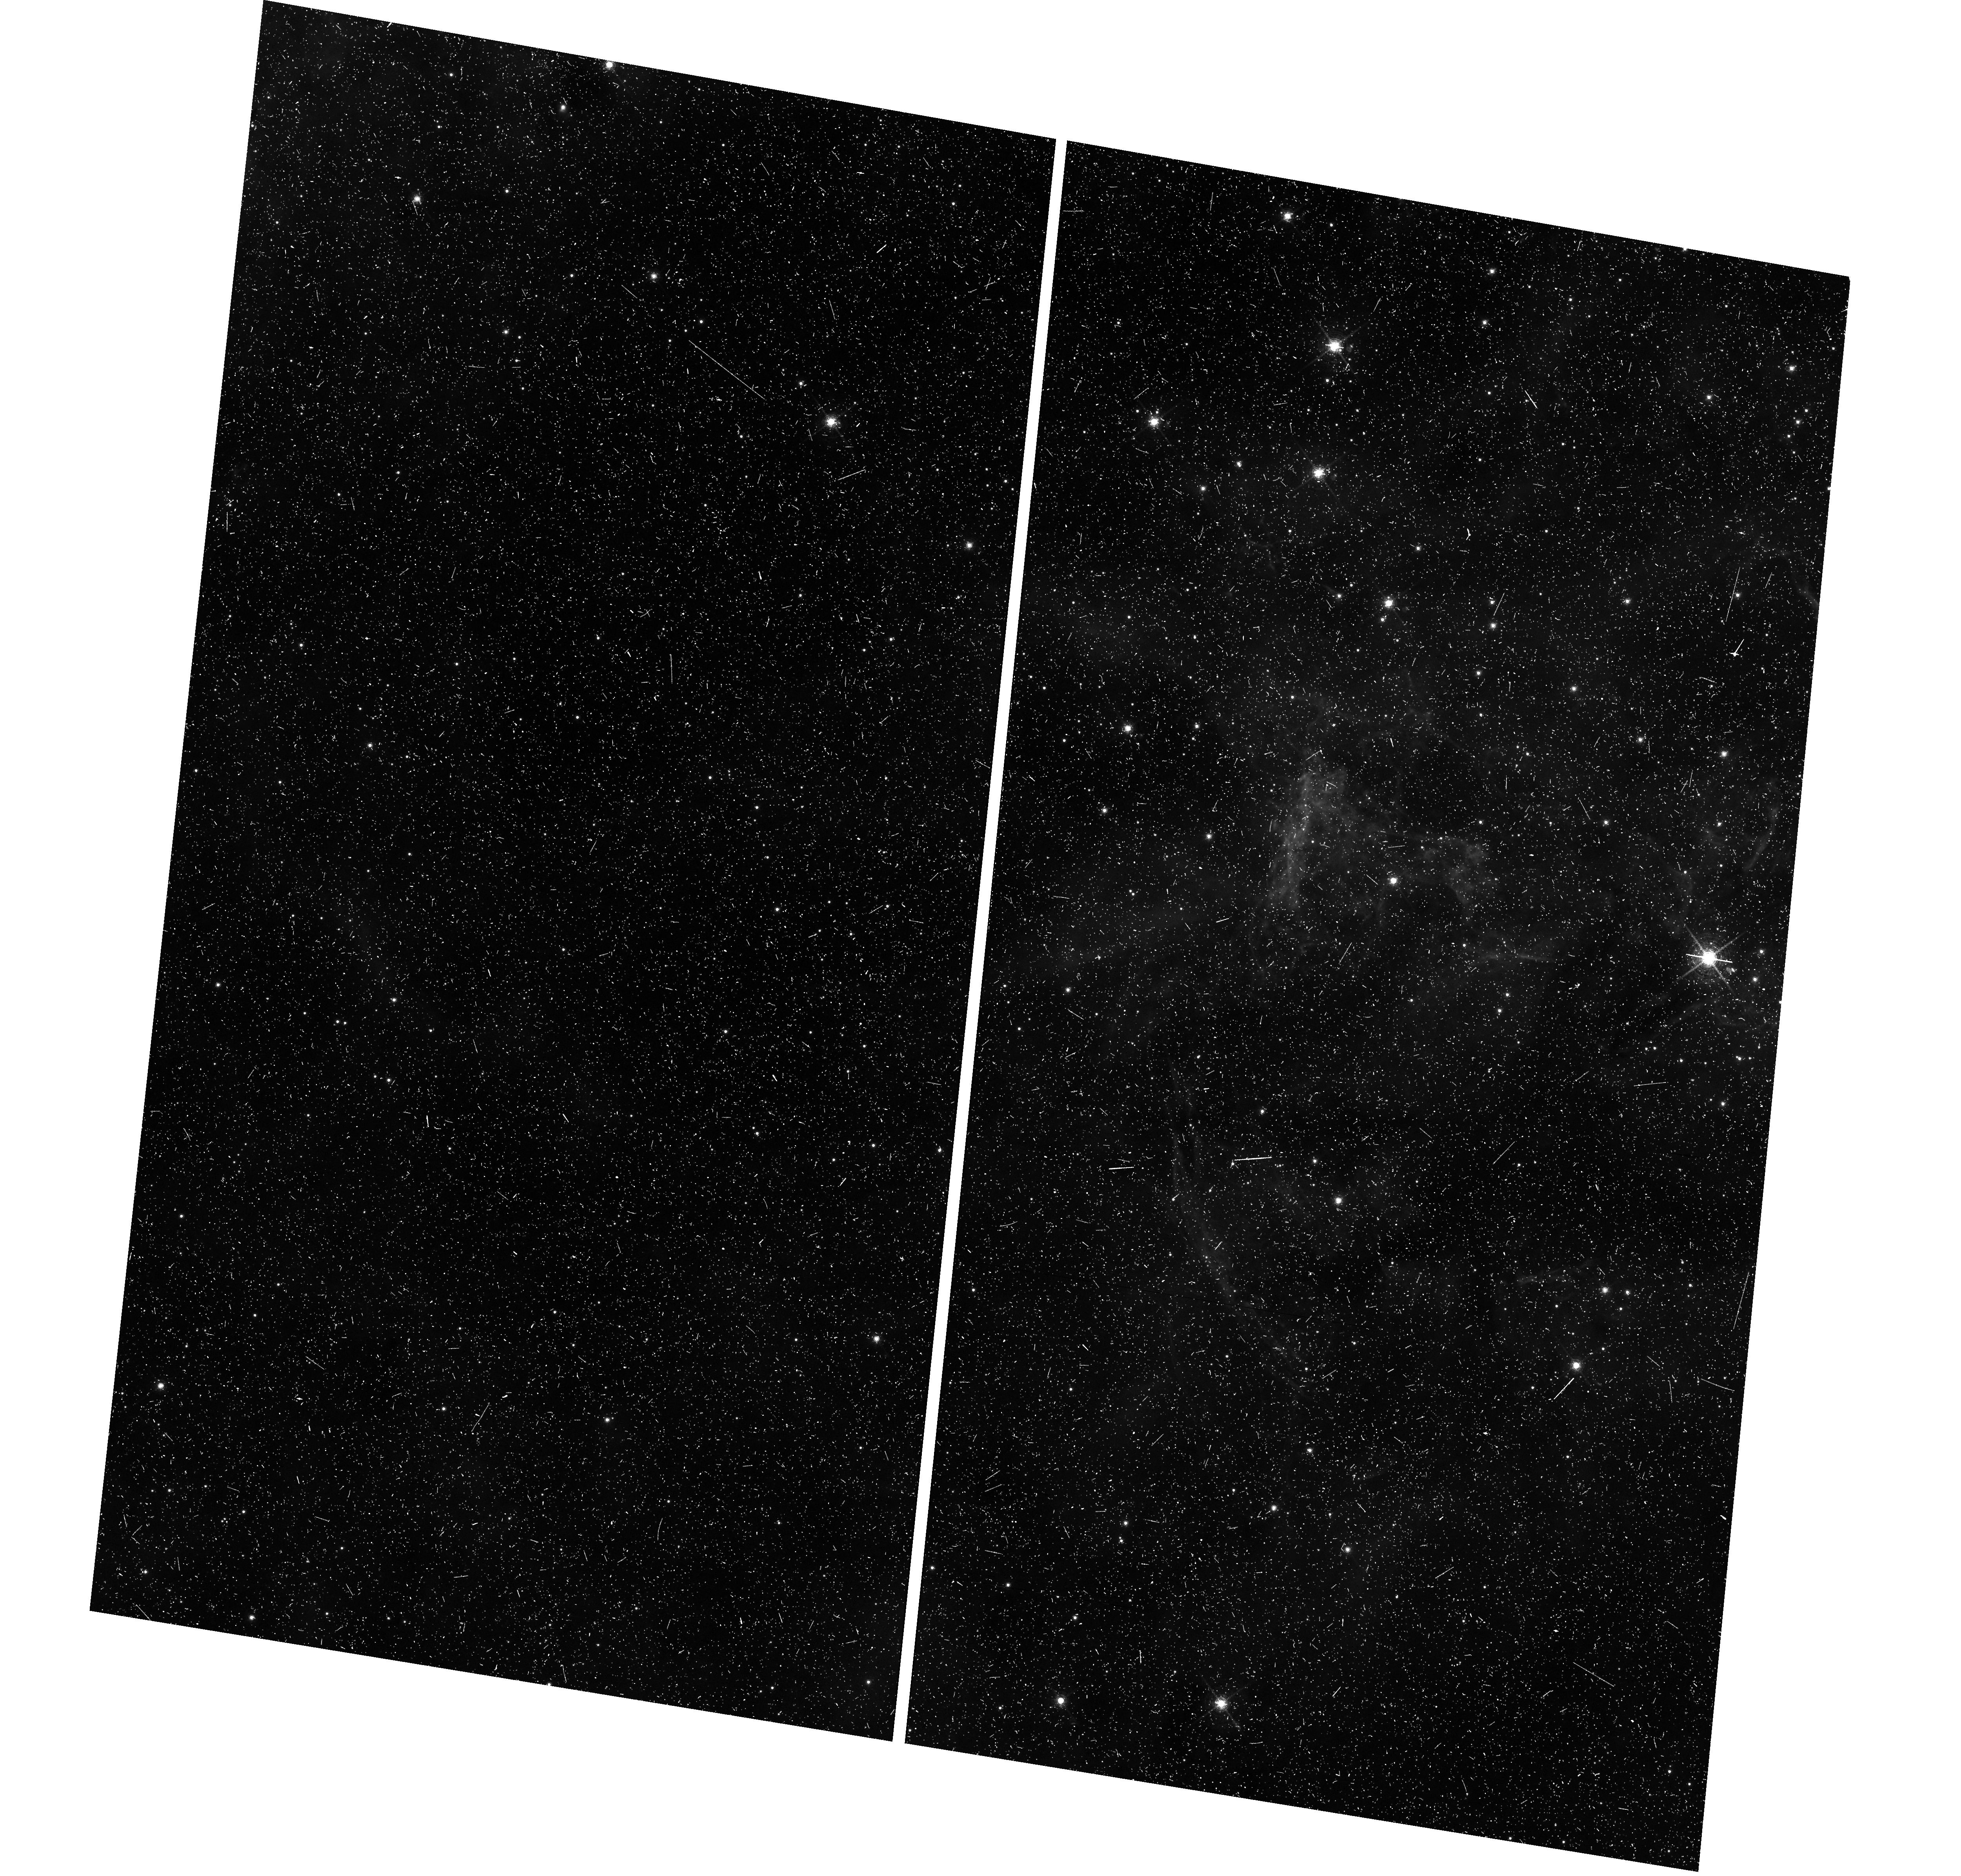
Target: field at RA 84.483°, Dec -69.176°
Instrument: WFC3/UVIS
Filter: F665N
Exposure: 26 min
Observation ID: hst_16359_13_wfc3_uvis_f665n_iehc13

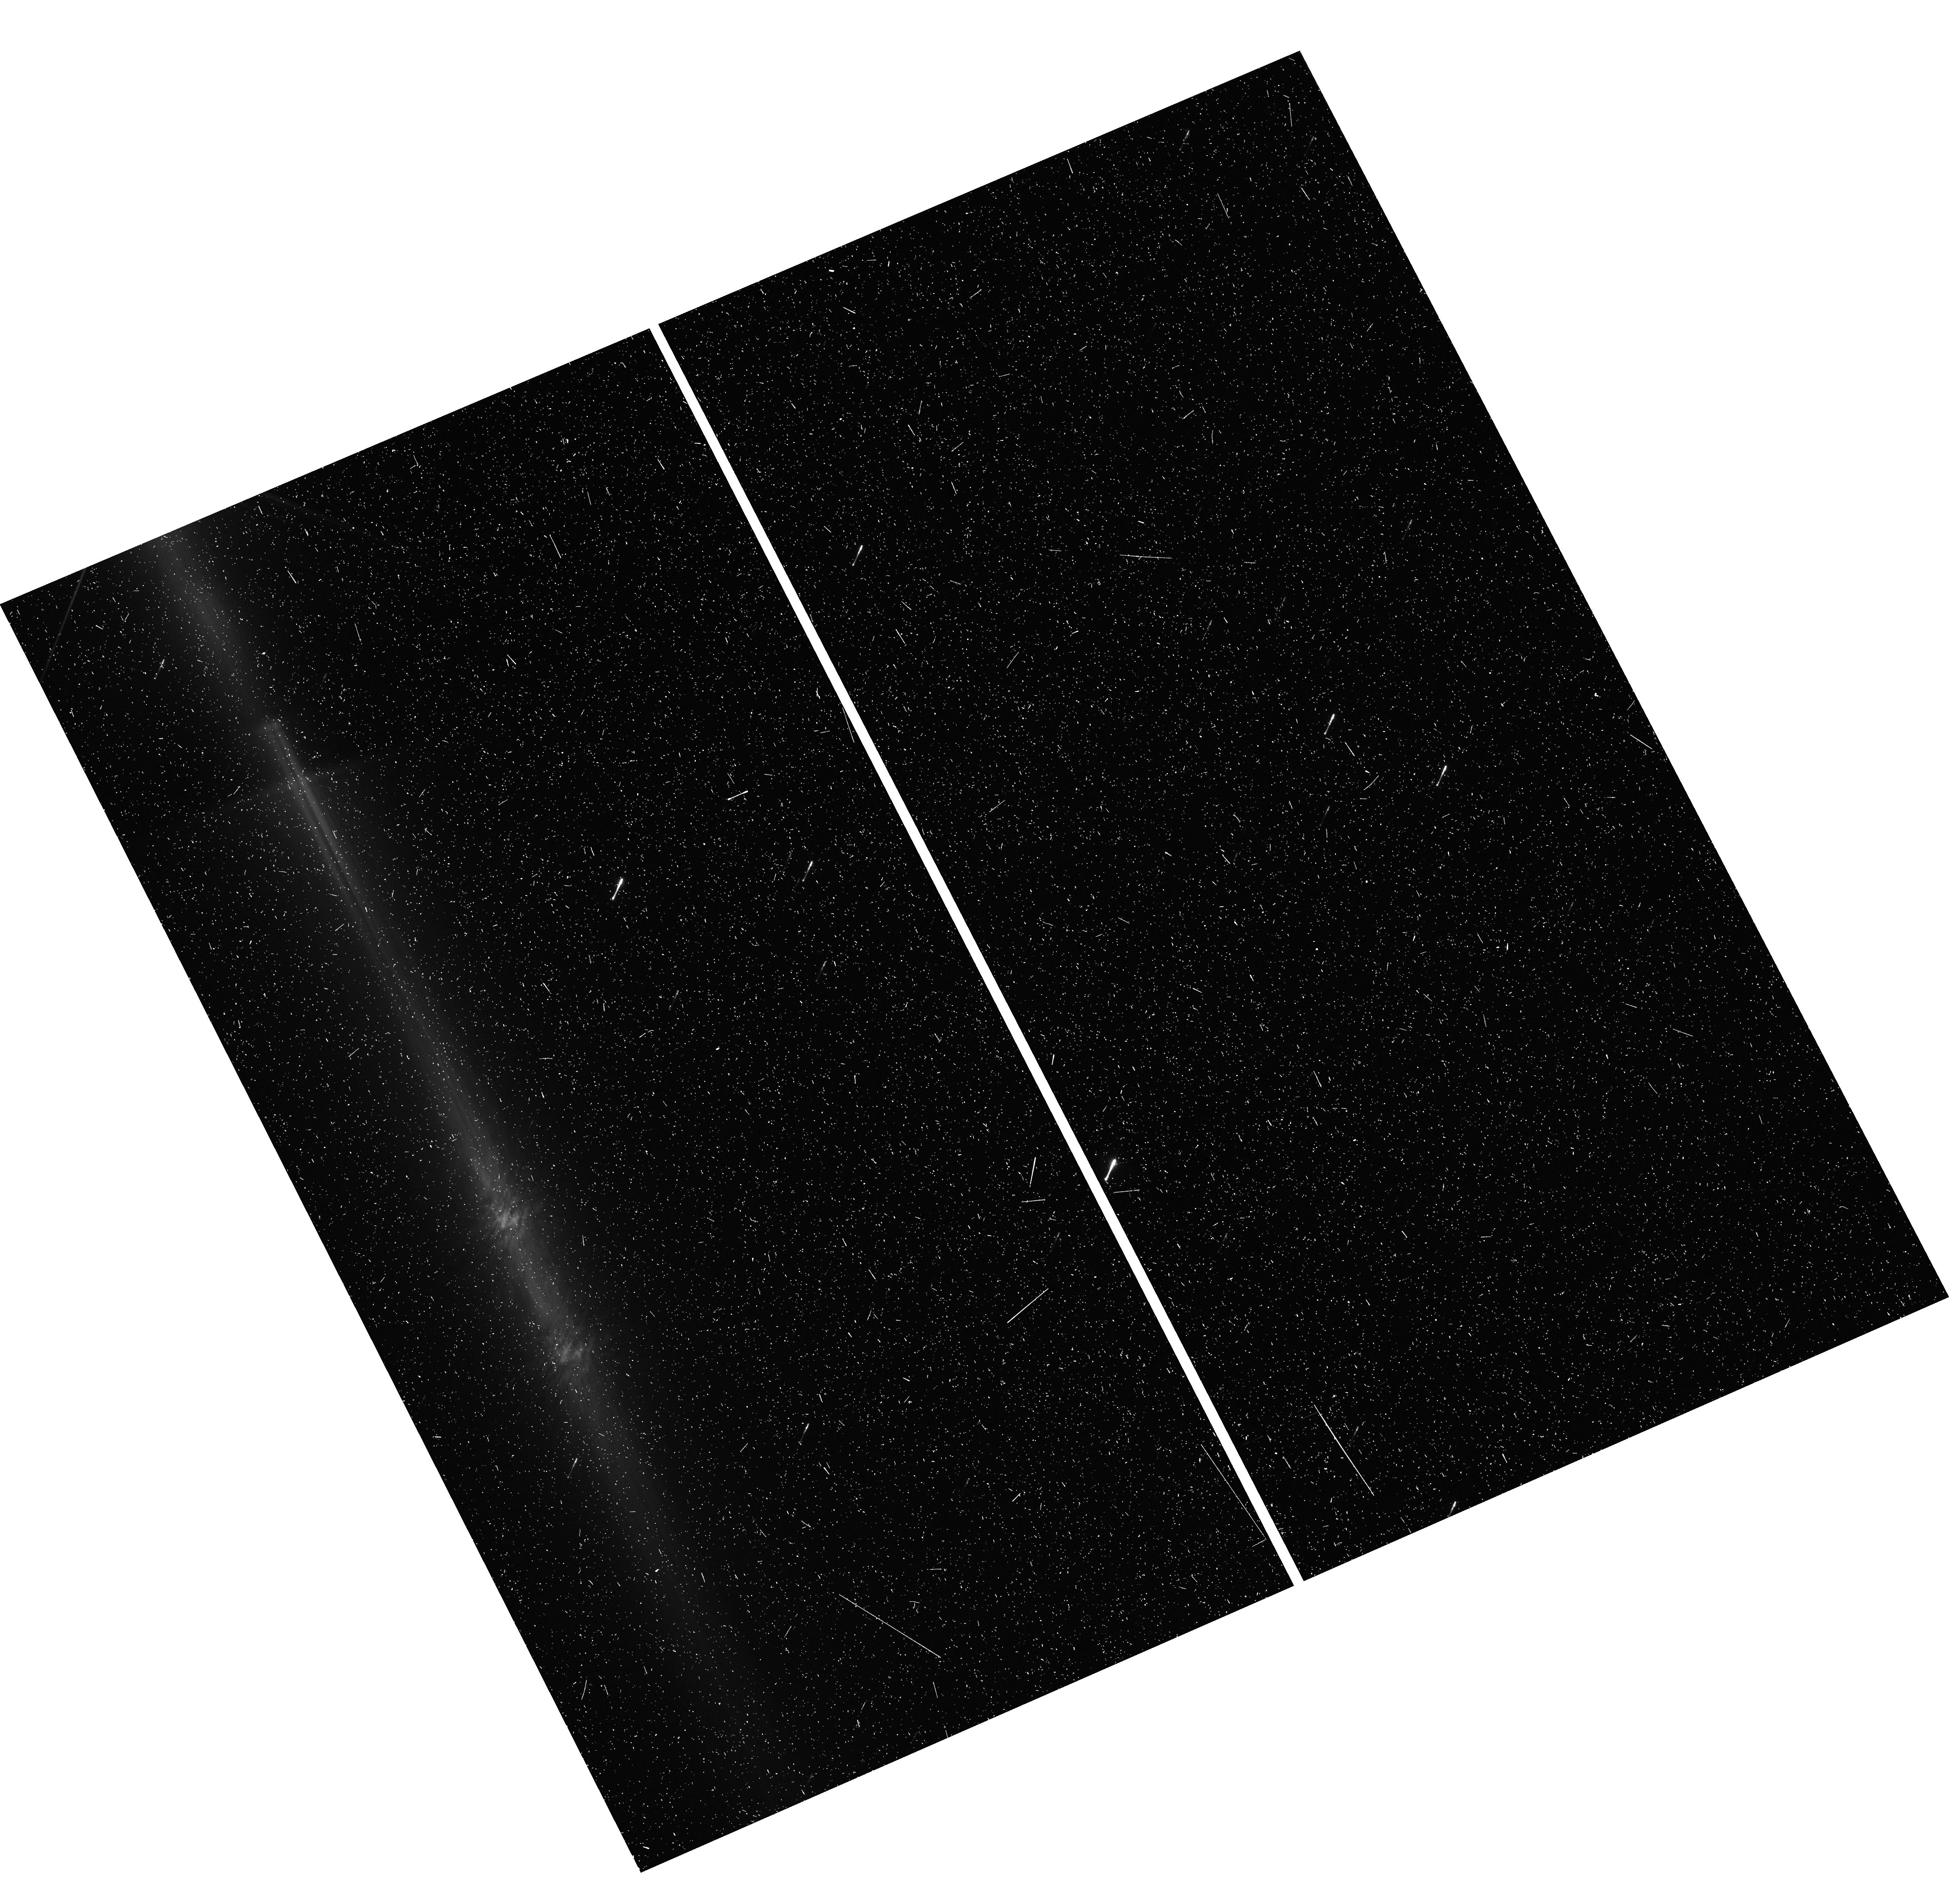
Target: field at RA 307.753°, Dec 39.973°
Instrument: WFC3/UVIS
Filter: F625W
Exposure: 10 min
Observation ID: hst_16359_87_wfc3_uvis_f625w_iehc87

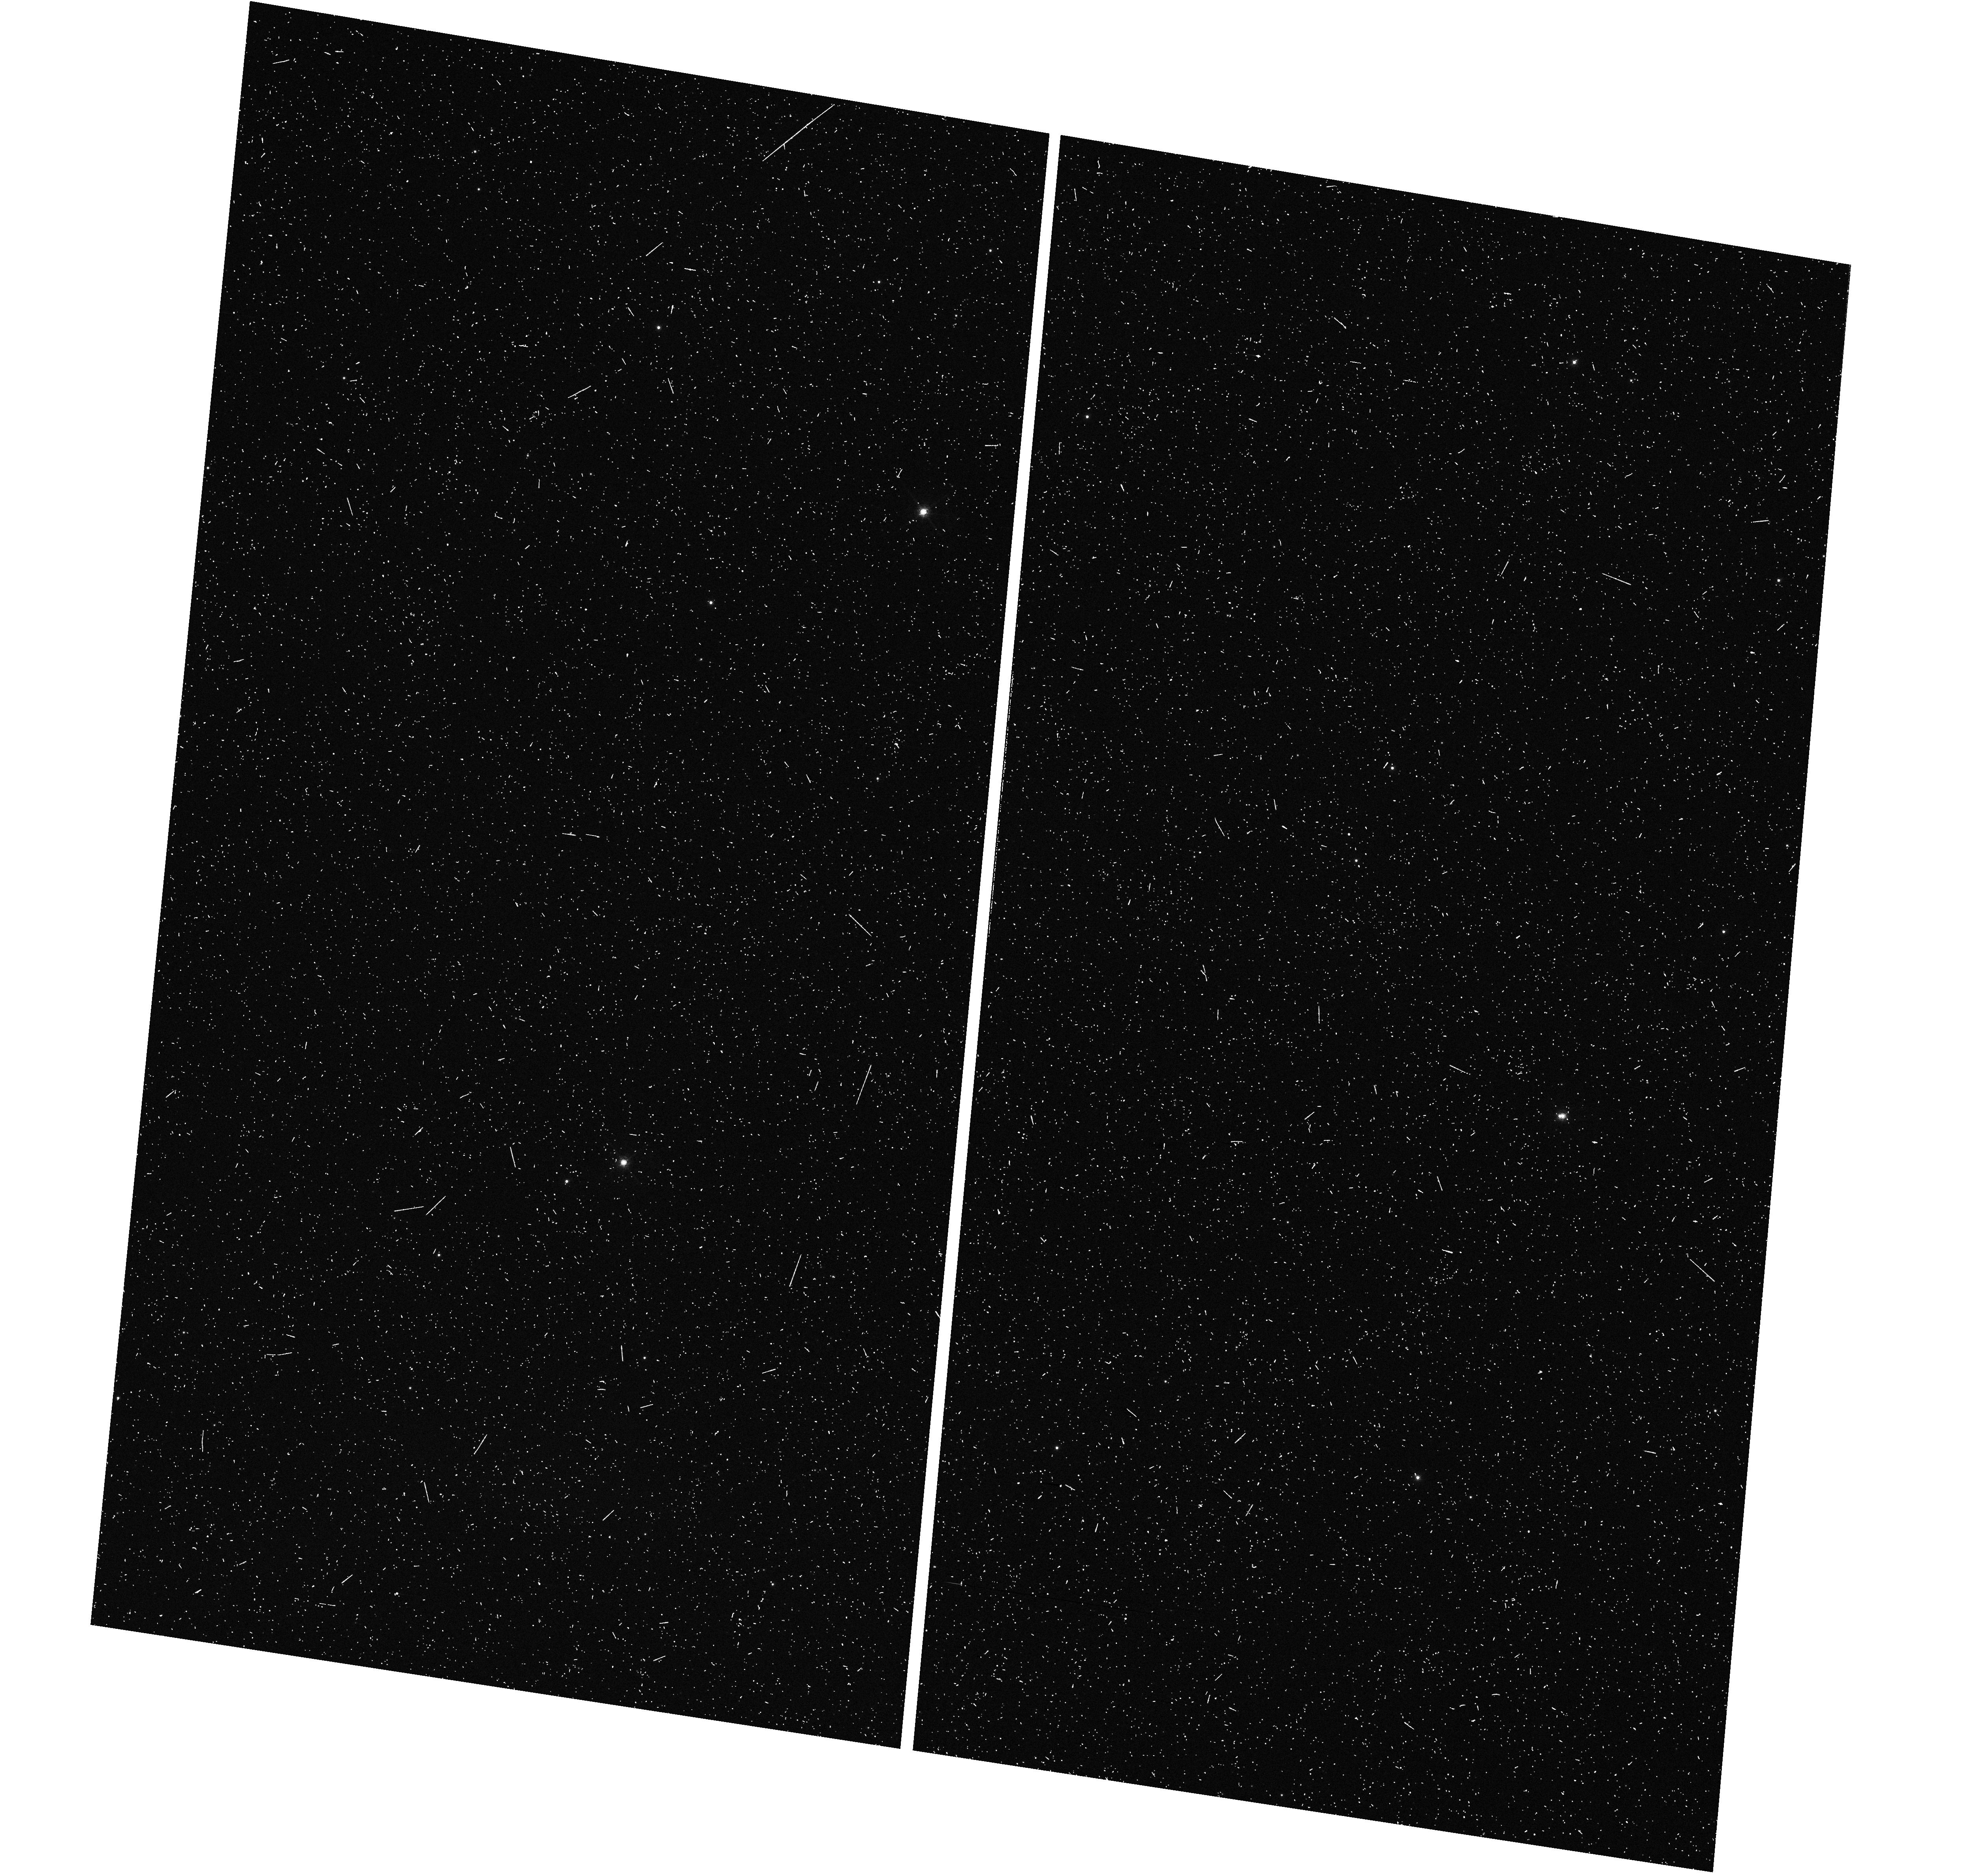
Target: field at RA 82.705°, Dec -67.648°
Instrument: WFC3/UVIS
Filter: F656N
Exposure: 12 min
Observation ID: hst_16359_31_wfc3_uvis_f656n_iehc31

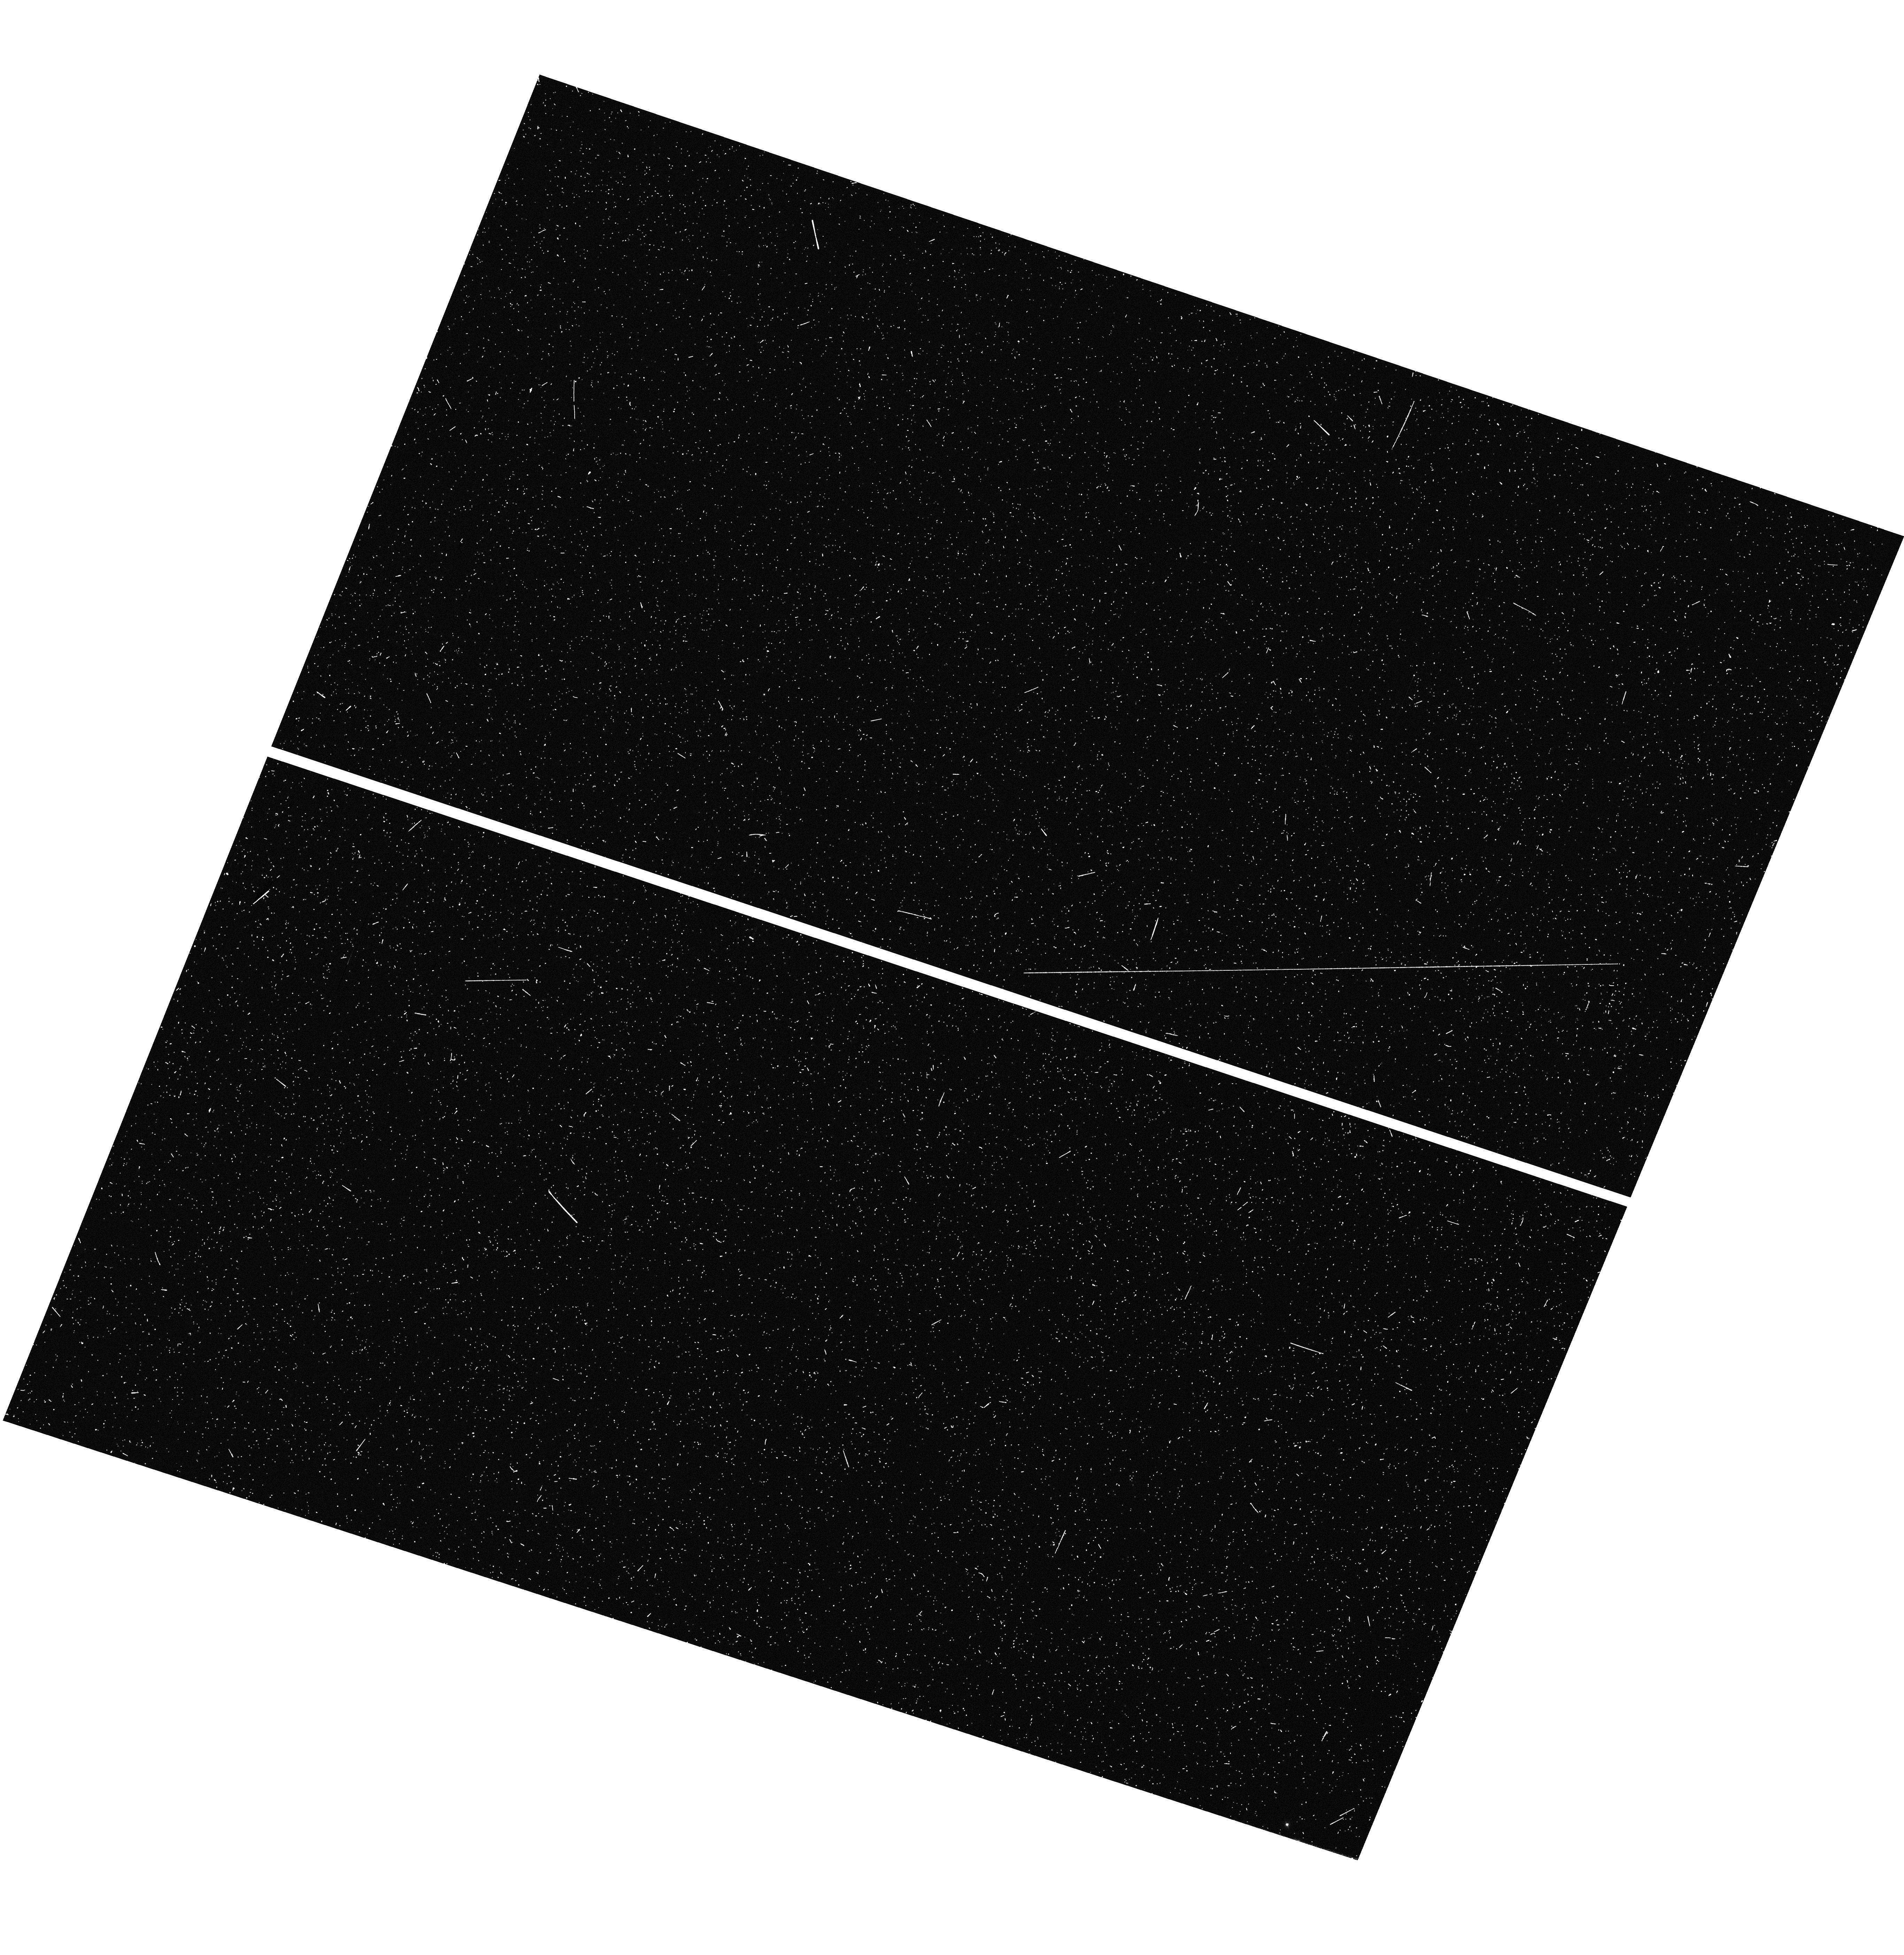
Target: field at RA 149.294°, Dec 28.866°
Instrument: WFC3/UVIS
Filter: F631N
Exposure: 8 min
Observation ID: hst_16359_65_wfc3_uvis_f631n_iehc65

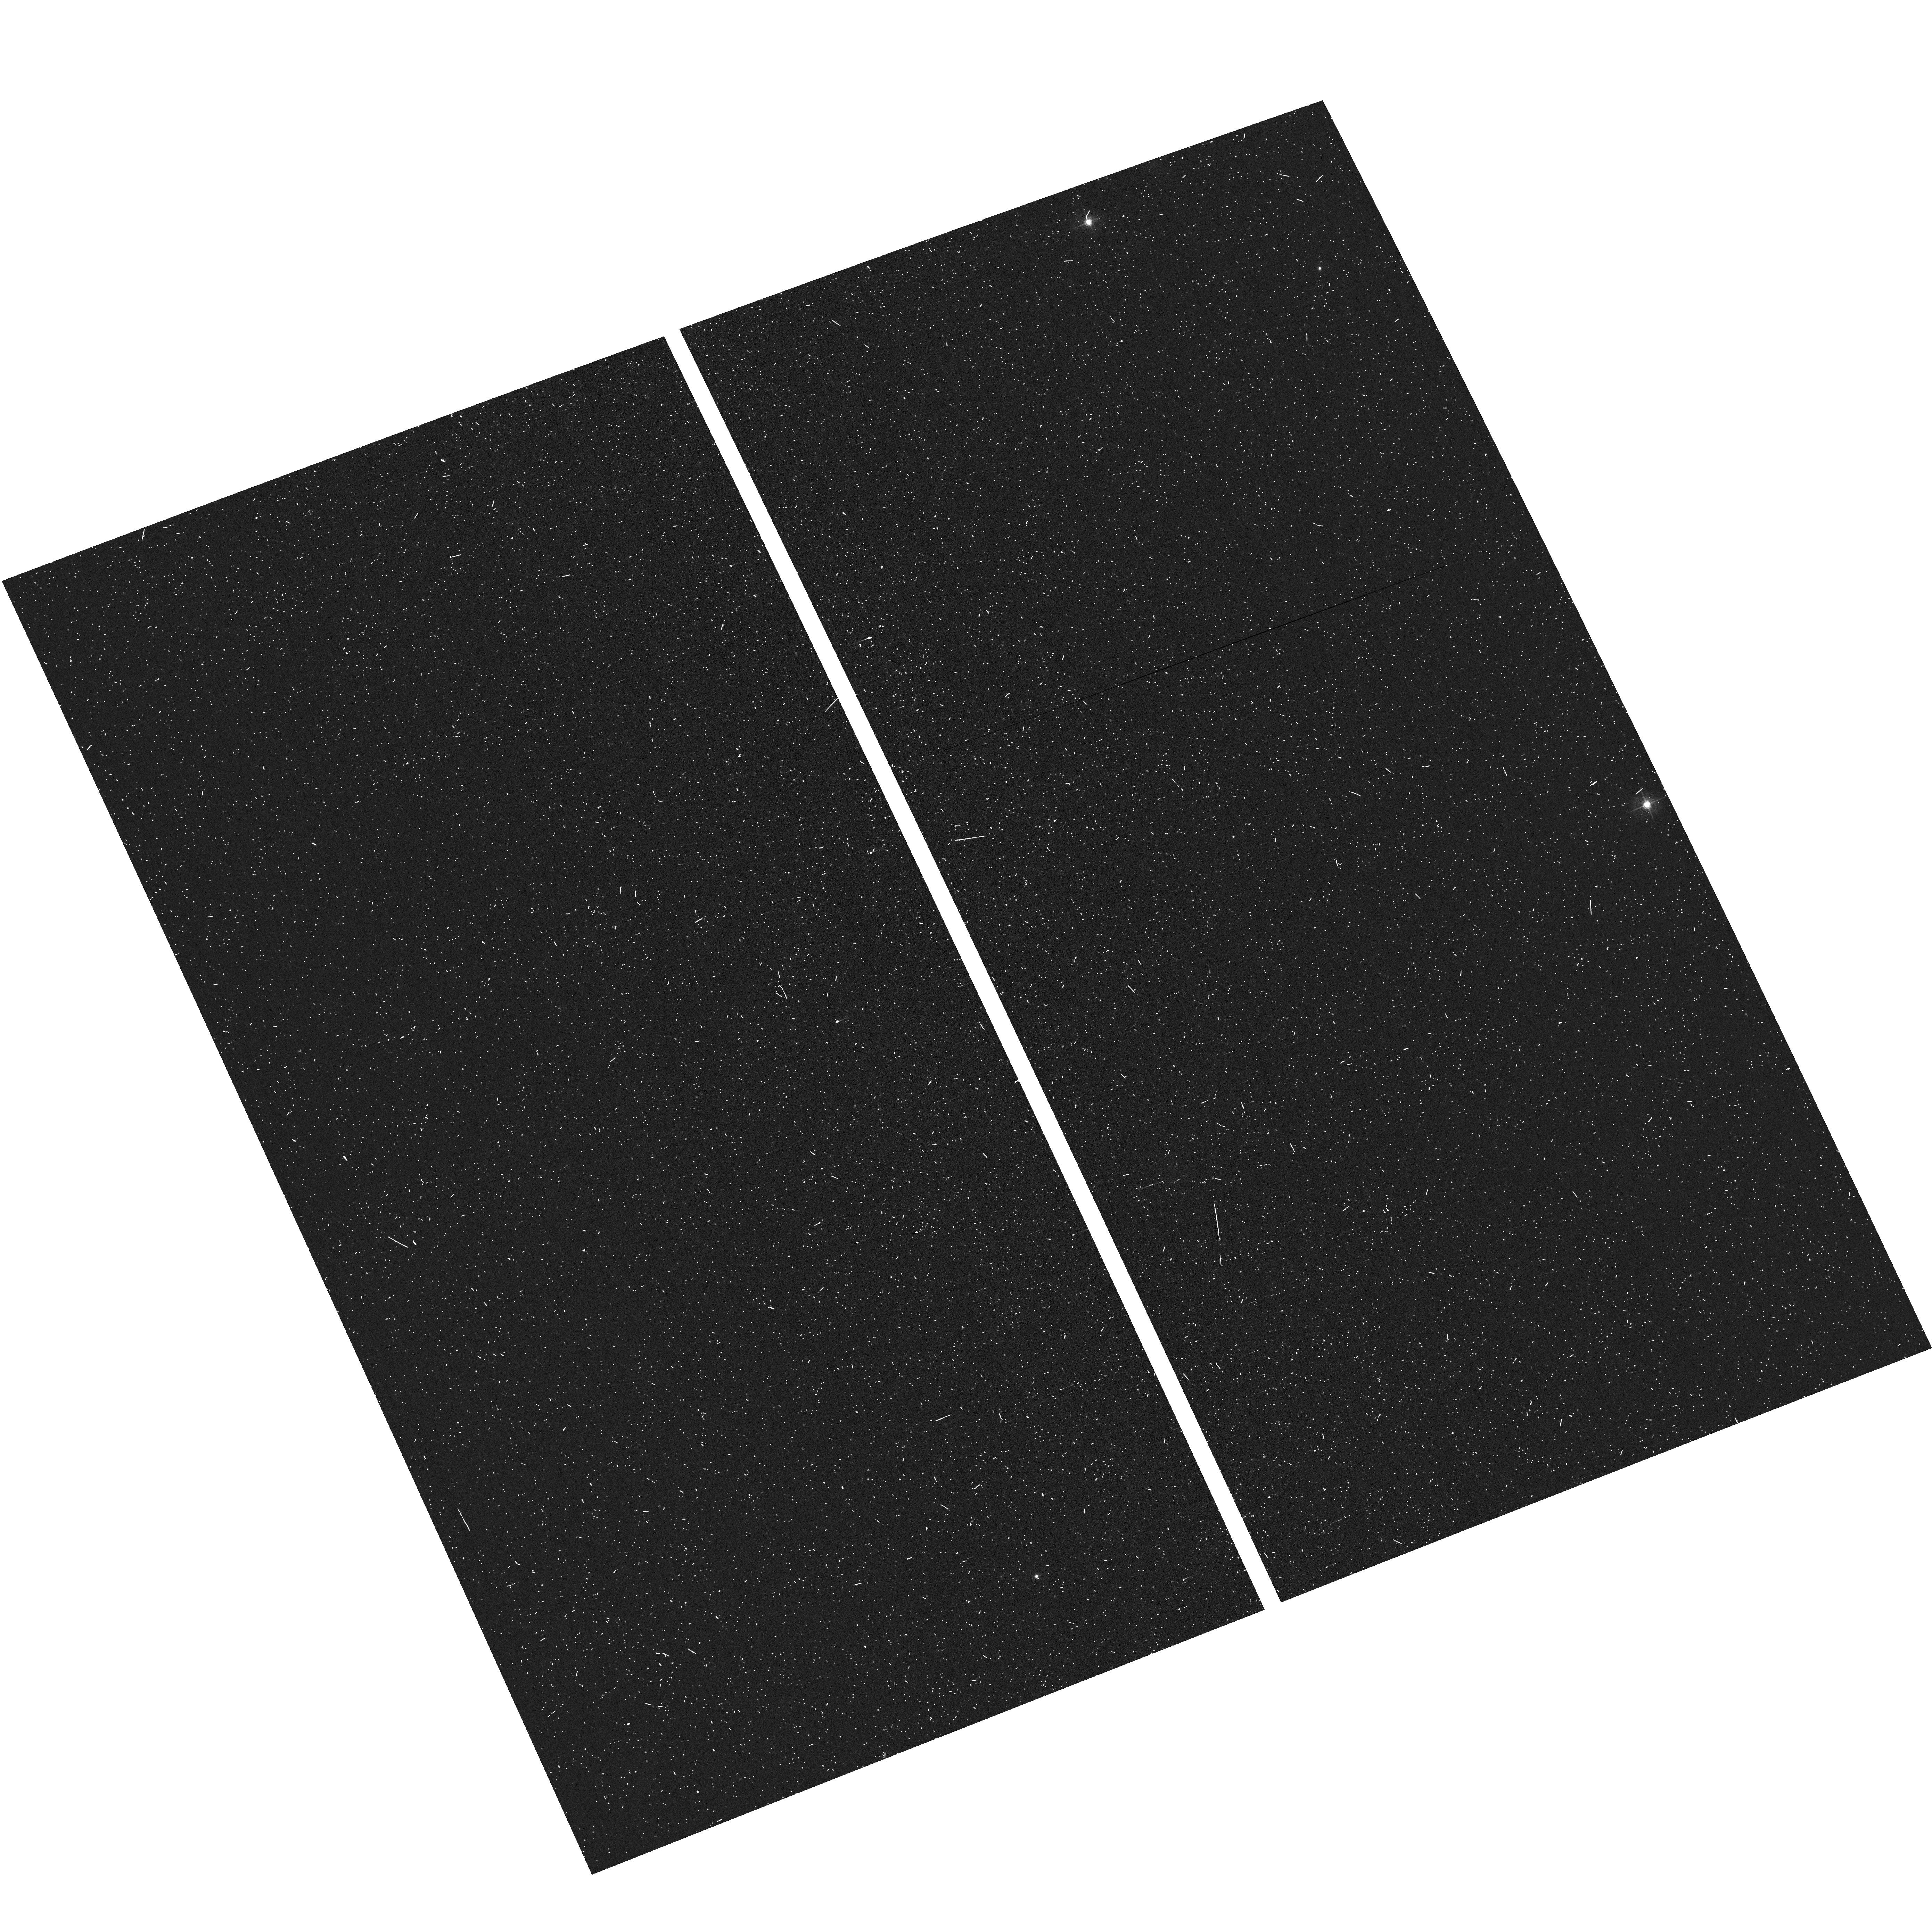
Target: field at RA 149.331°, Dec 28.775°
Instrument: ACS/WFC
Filter: F502N
Exposure: 8 min
Observation ID: hst_16359_64_acs_wfc_f502n_jehc64

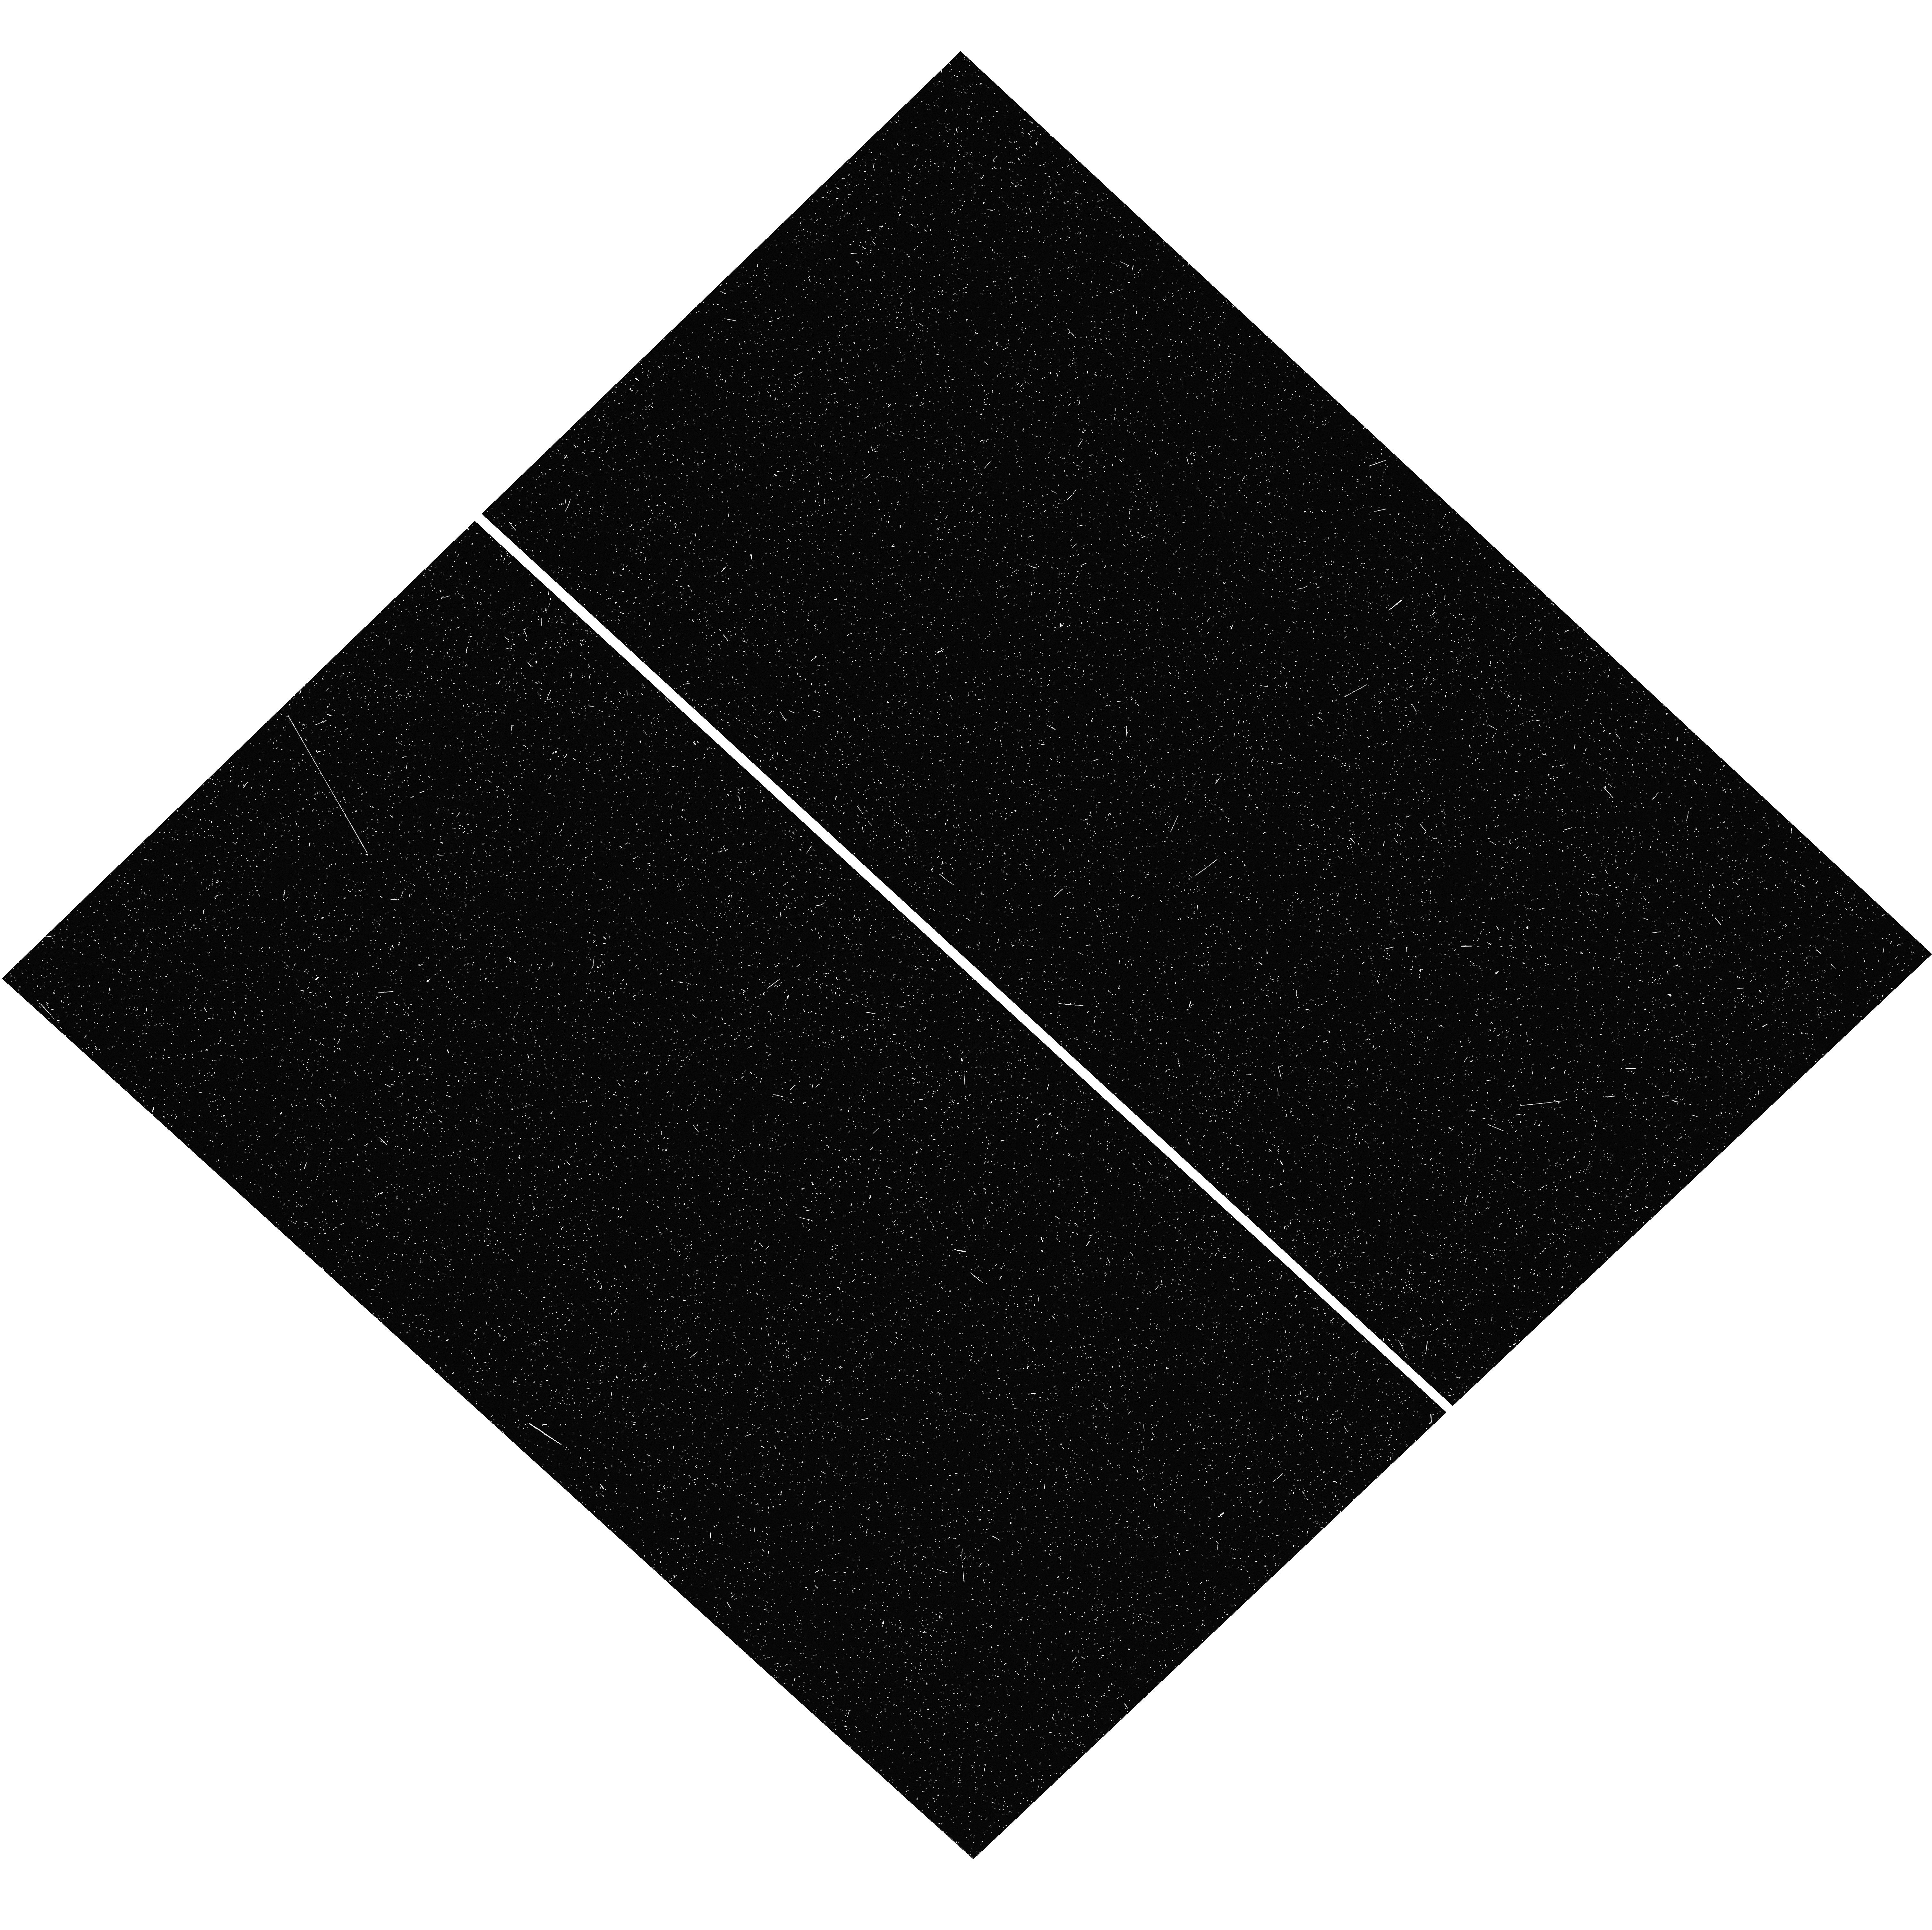
Target: field at RA 38.190°, Dec 0.480°
Instrument: WFC3/UVIS
Filter: F280N
Exposure: 10 min
Observation ID: hst_16359_60_wfc3_uvis_f280n_iehc60

A pure-parallel search for faint stuff in star forming regions (PI: Guenther, Hans Moritz)

Star forming regions contain many resolved structures, ranging from disks around individual stars to narrow and wide binaries to large-scale outflows, bubbles and shock fronts traversing the entire cloud. In many cases, optical high-resolution imaging is the best tool to find and study these objects. We propose a pure-parallel survey, where no primary orbits are allocated and instead or observations are performed on whatever happens to be in the field-of-view of the WFC3 or ACS when other programs use STIS or COS on targets in star forming regions. In this way, we can survey a large area to discover (i) previously unresolved companions, (ii) jets and outflows from young stars and (iii) irradiated and evaporating disks. Typically, such imaging studies are done in the most "interesting" regions close to the most massive and brightest stars. Our survey can complement that by imaging more "typical" parts of the cloud. We will use a combination of broad-band filters to detect nebulosity and identify and separate point sources as well as narrow-band filters in emission lines typically seen from irradiated disks, jets, and outflows.